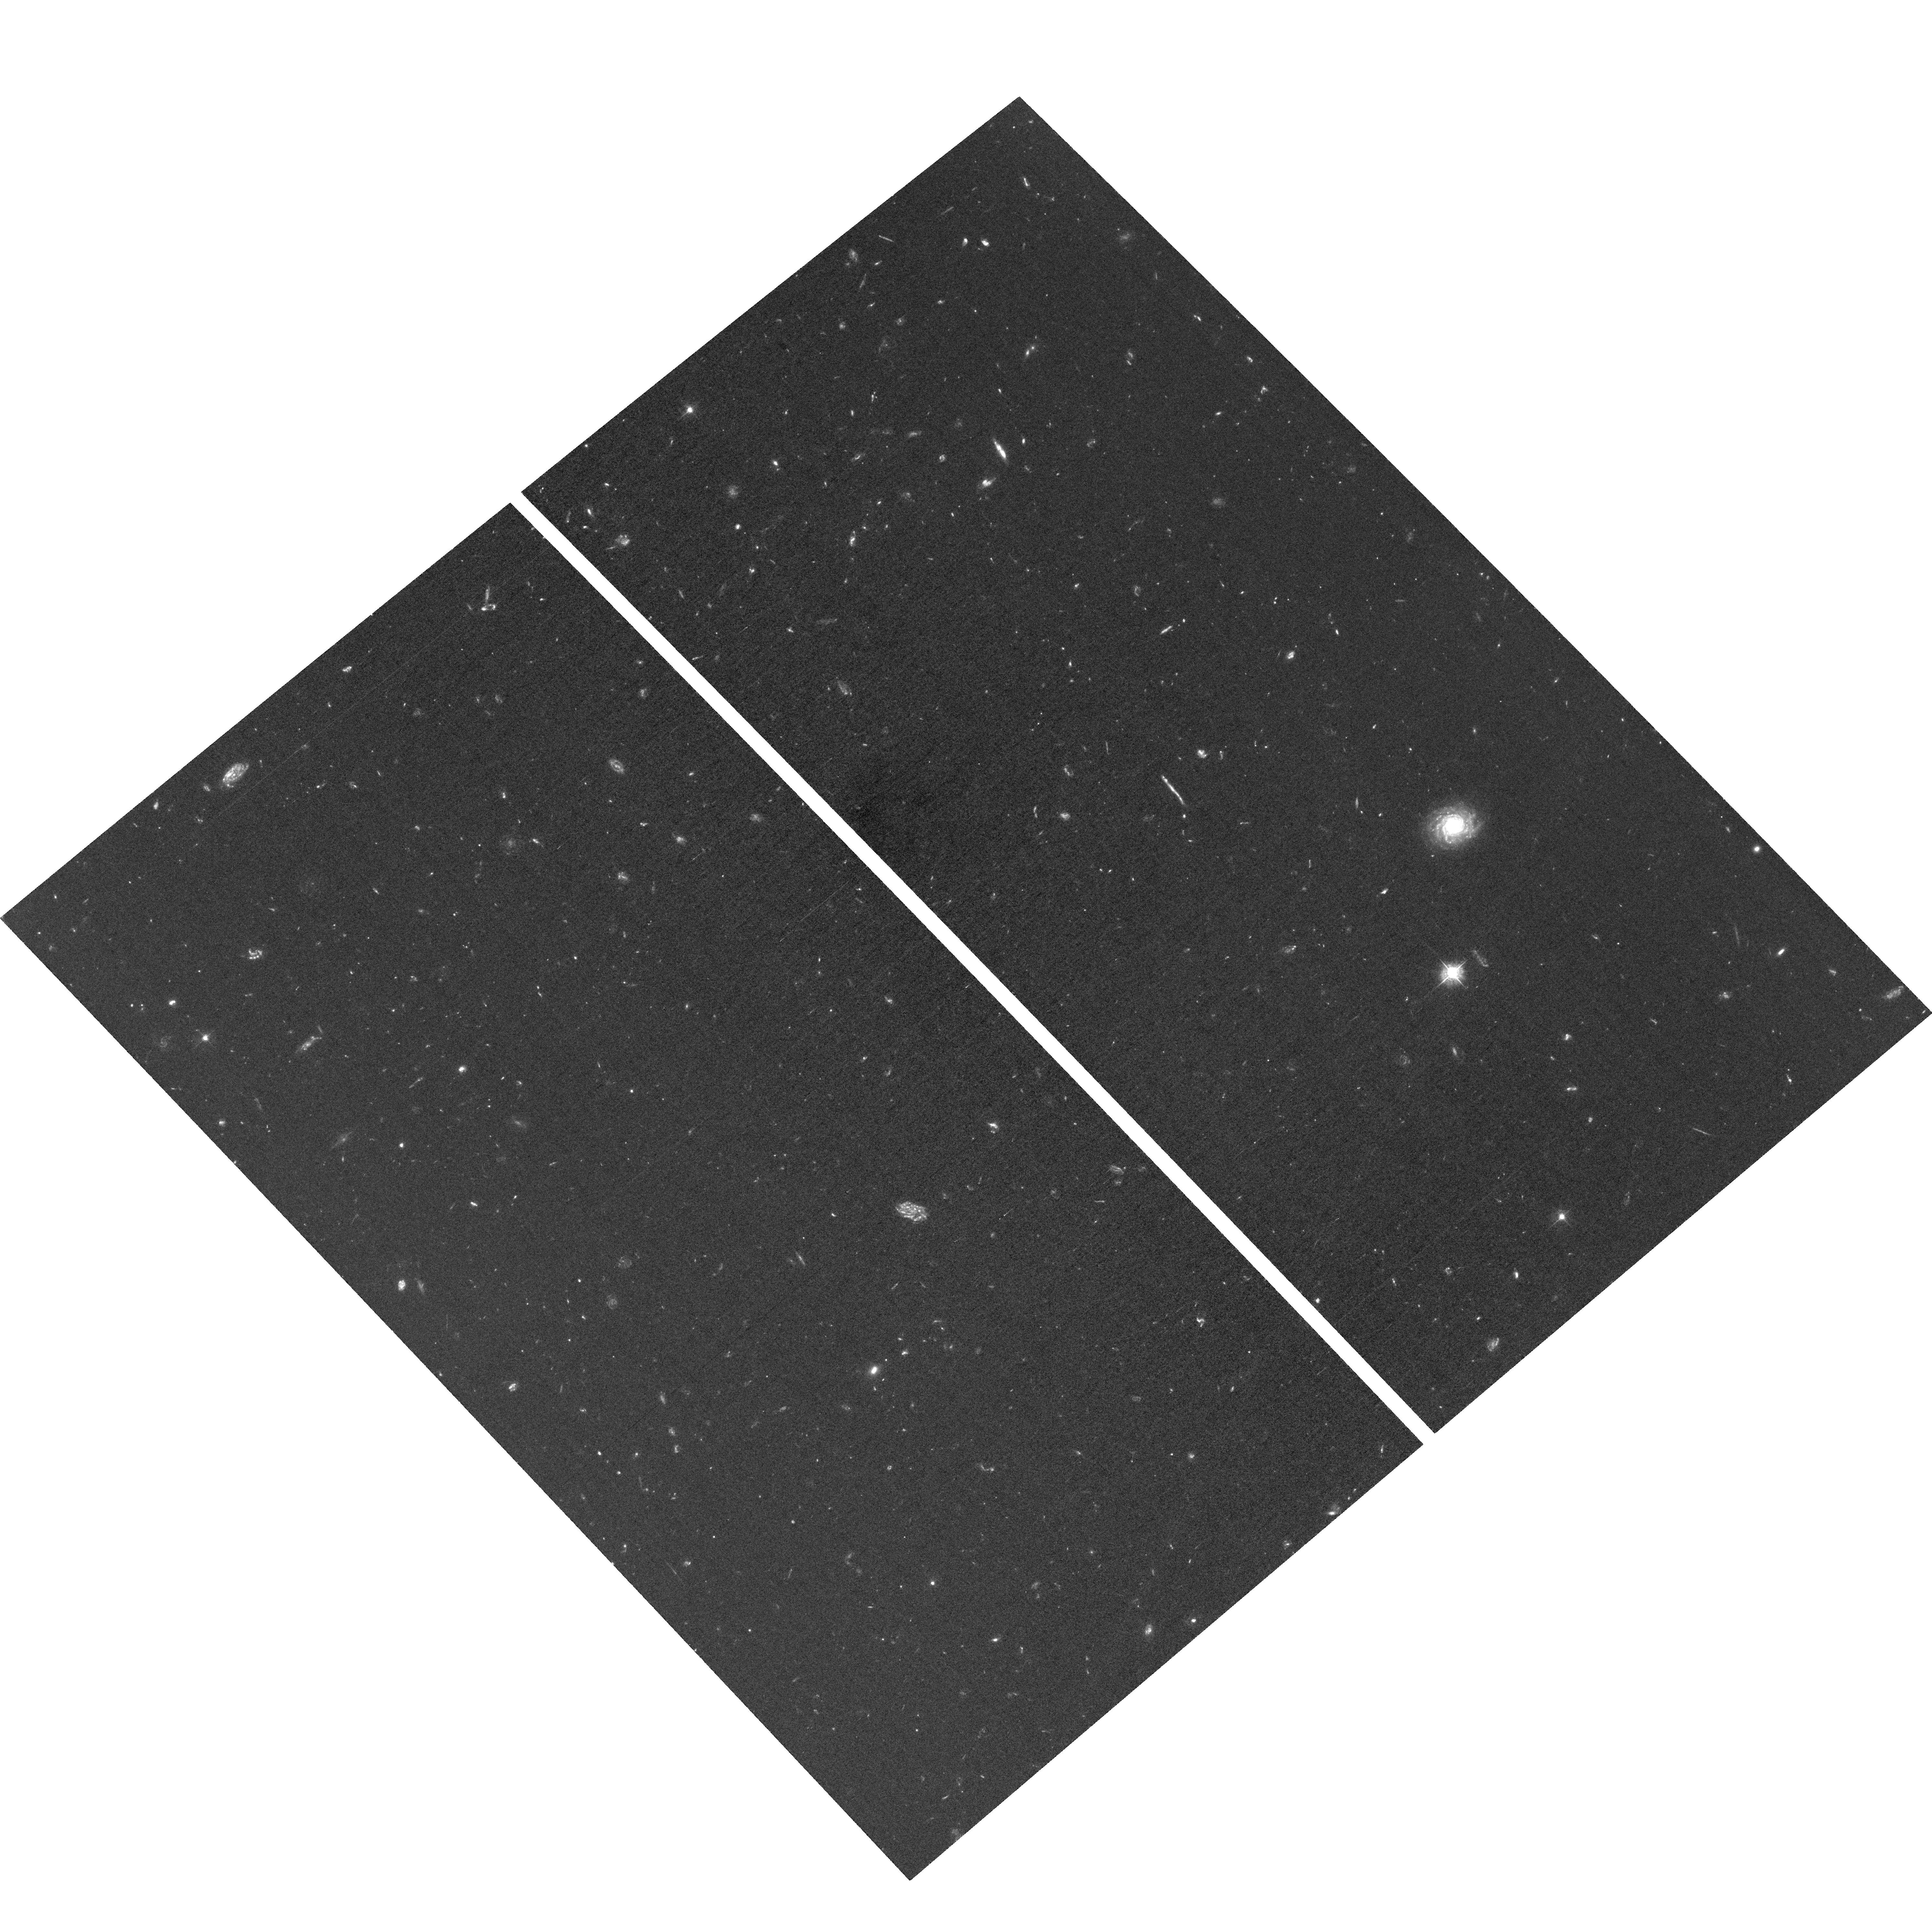
Target: field at RA 189.282°, Dec 62.162°. Instrument: ACS/WFC. Filter: F435W. Exposure: 3.7 h. Observation ID: hst_13872_23_acs_wfc_f435w_jcn623

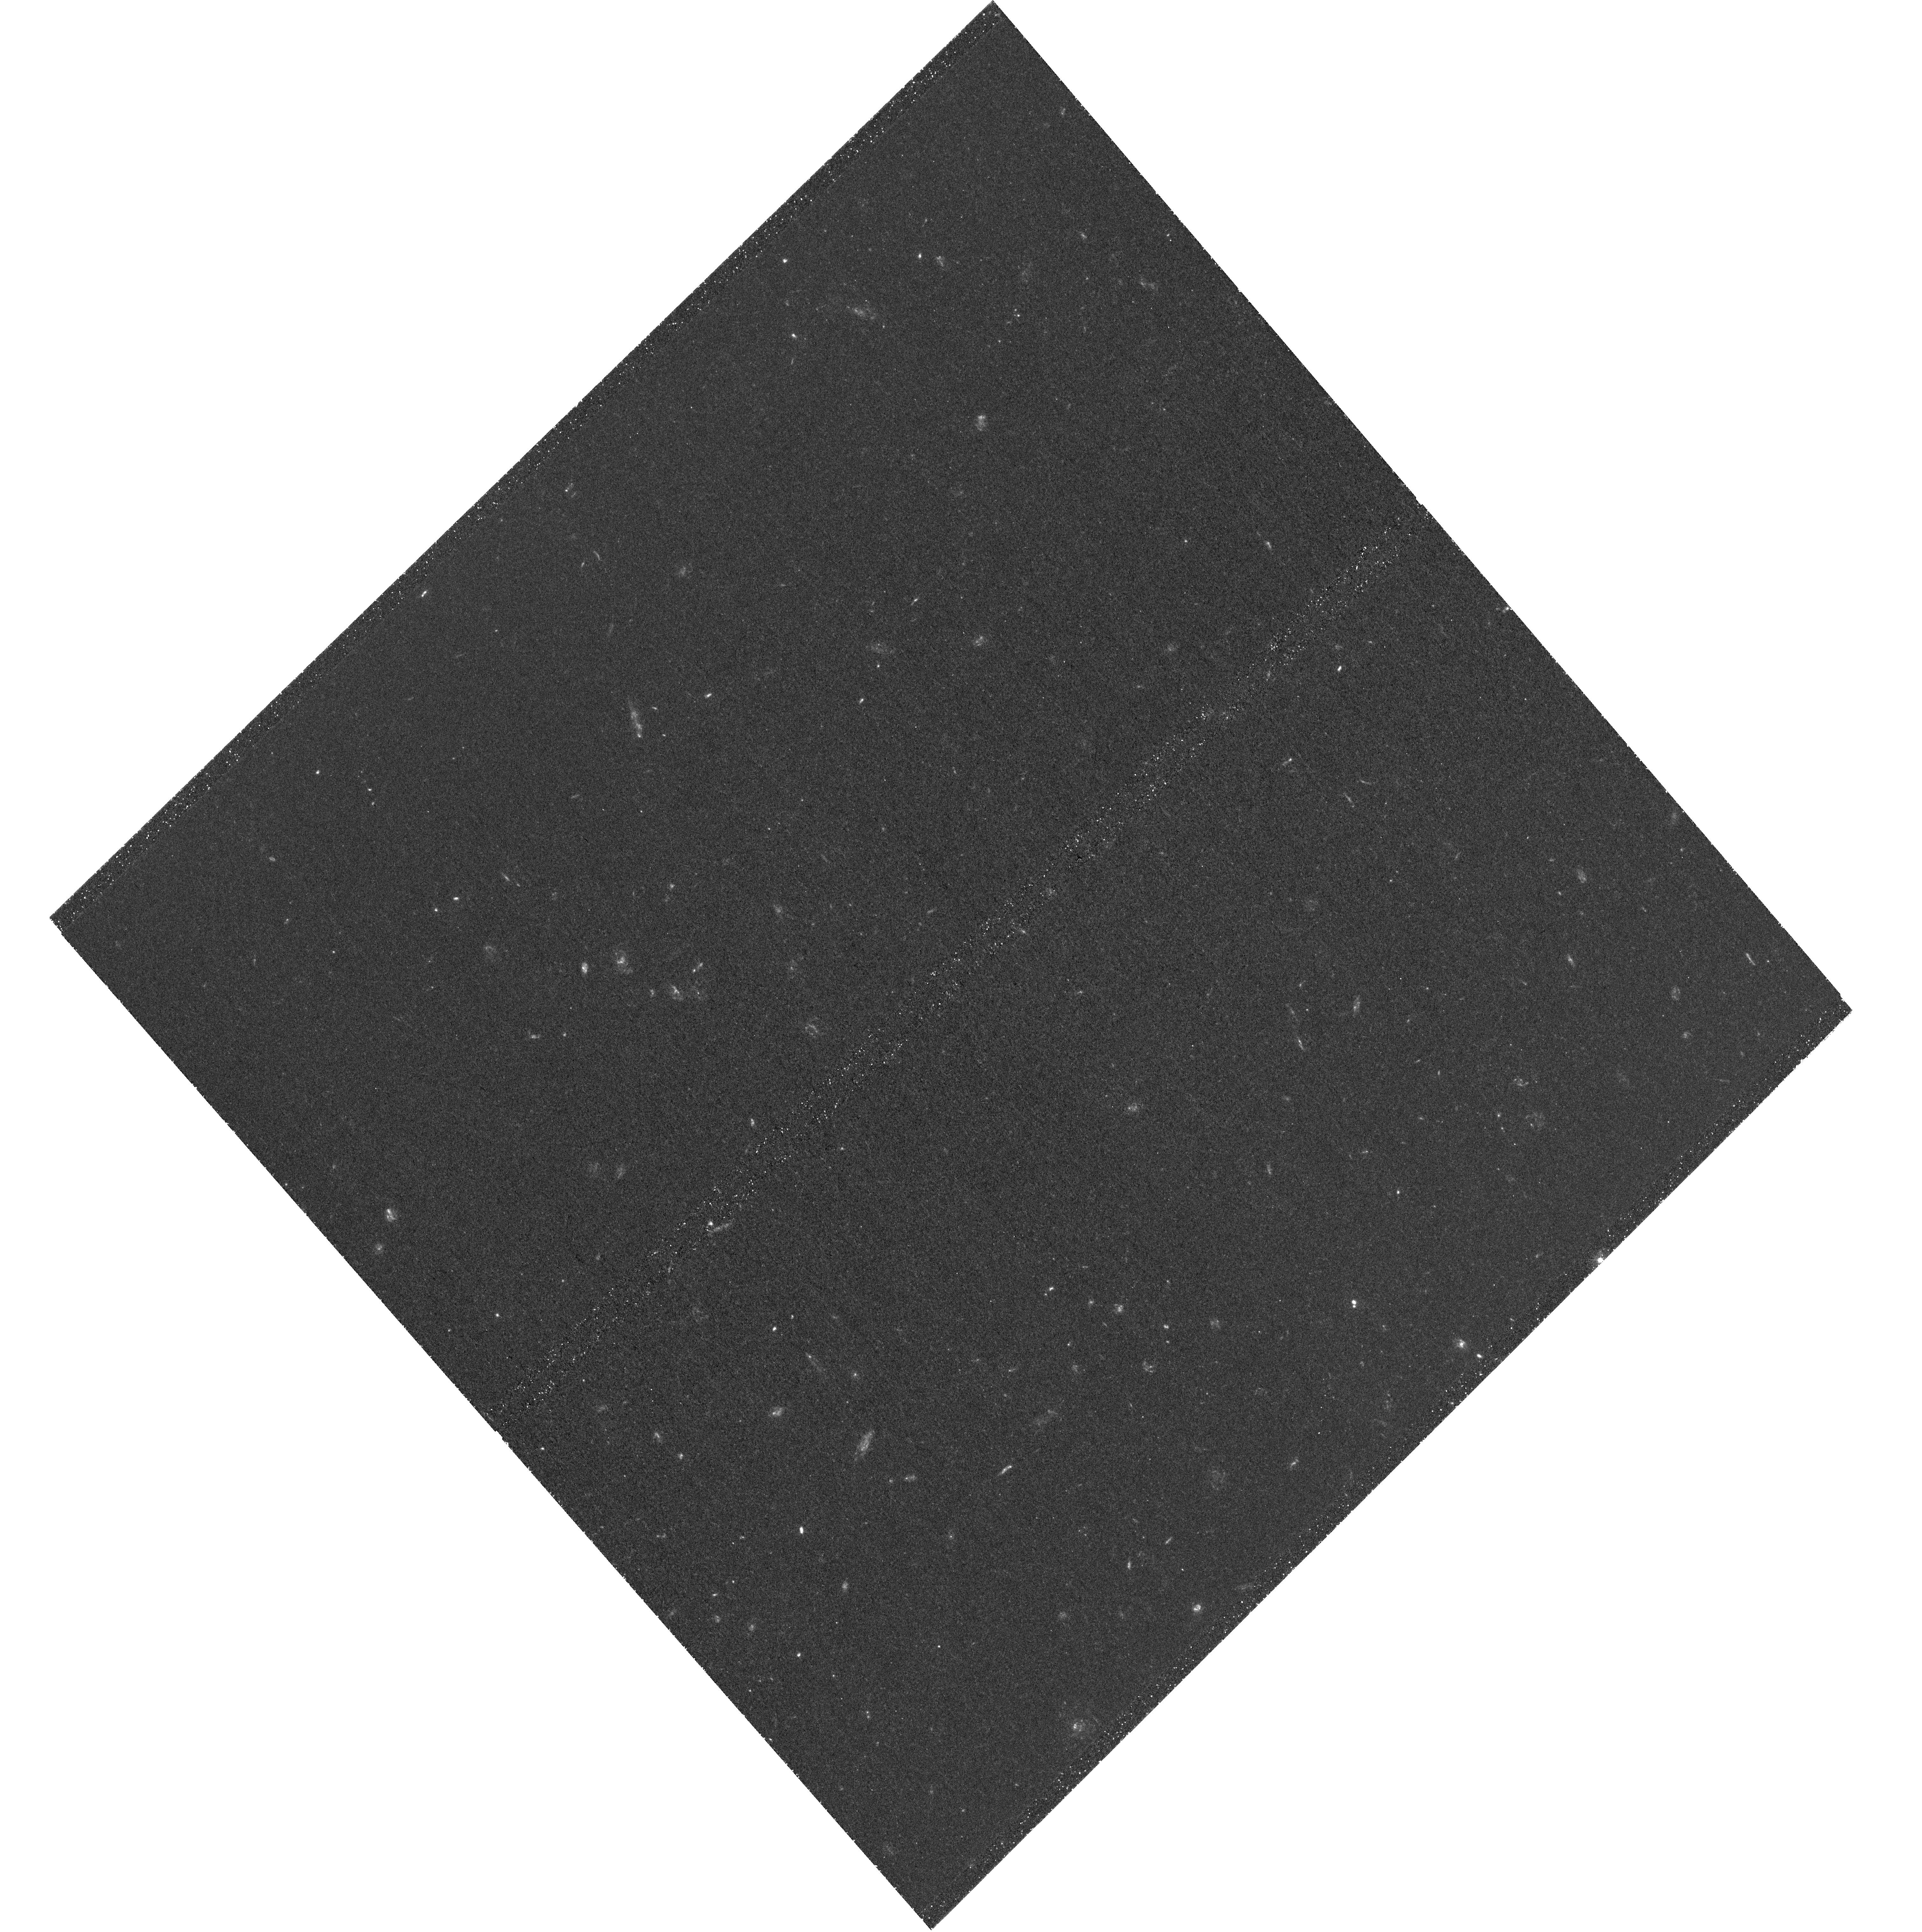
Target: UVLF-SOUTH-3. Instrument: WFC3/UVIS. Filter: F336W. Exposure: 3 h. Observation ID: hst_13872_11_wfc3_uvis_f336w_icn611

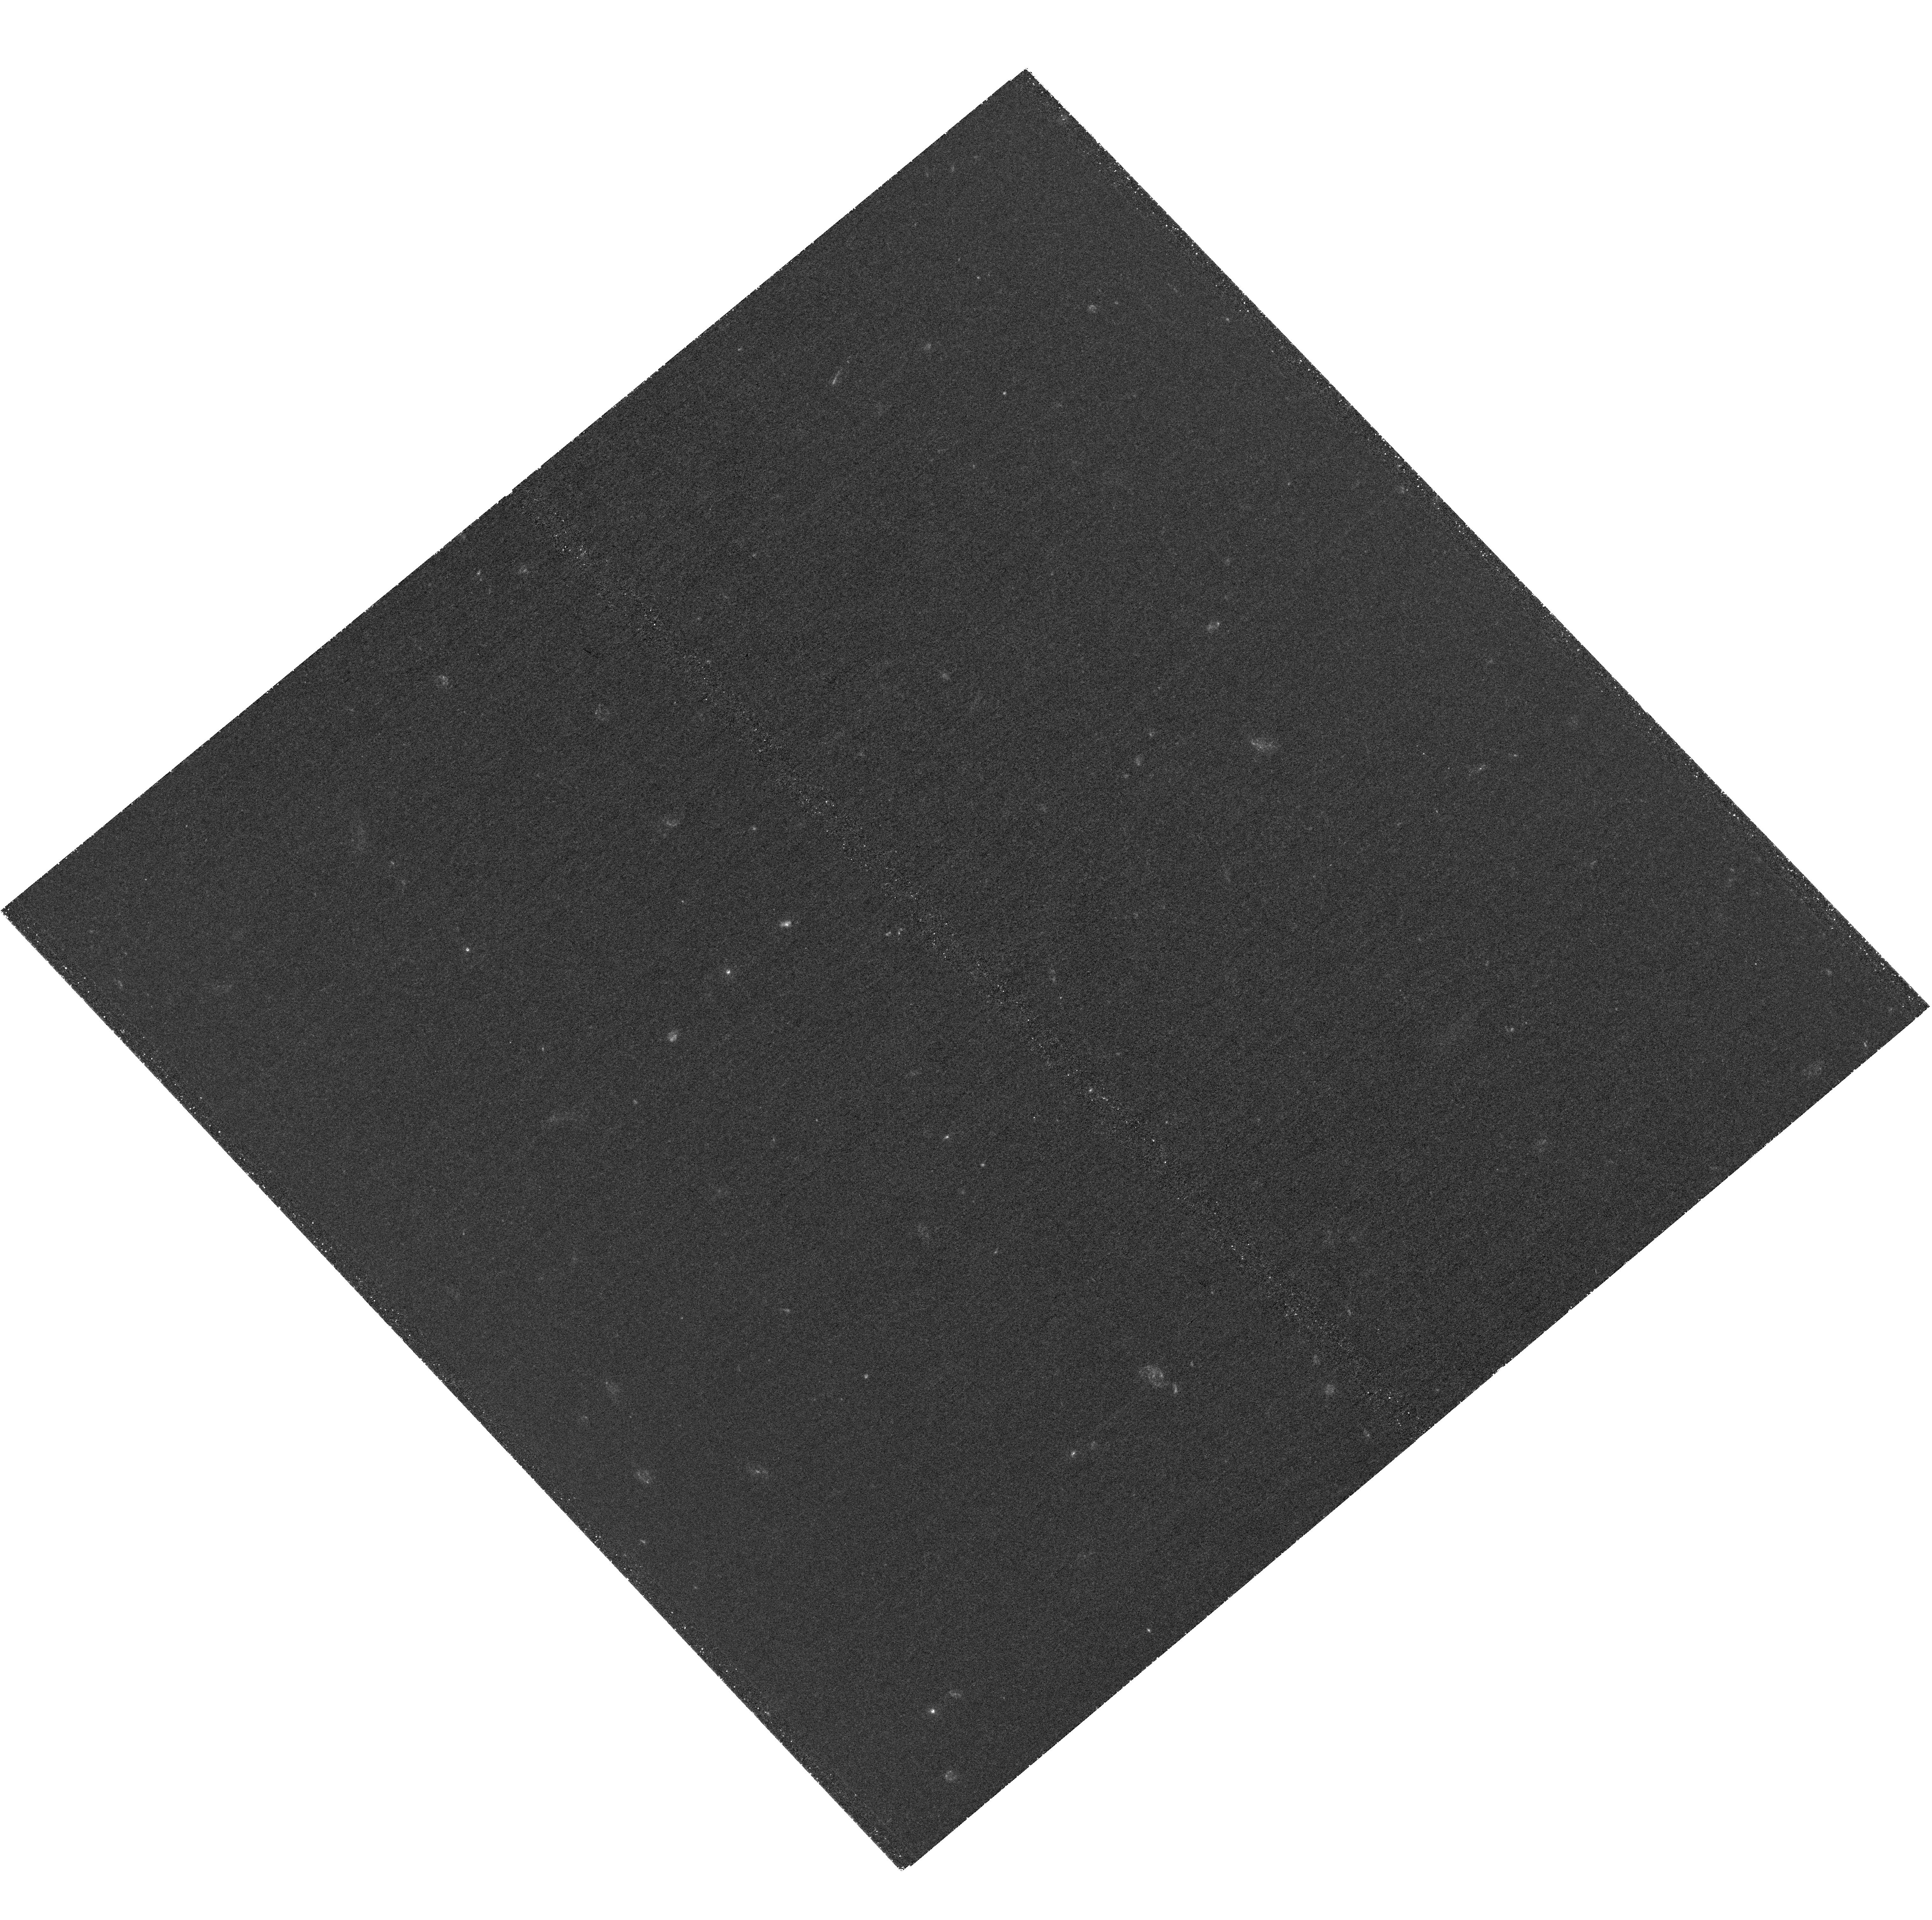
Target: UVLF-SOUTH-4. Instrument: WFC3/UVIS. Filter: F275W. Exposure: 3.8 h. Observation ID: hst_13872_14_wfc3_uvis_f275w_icn614

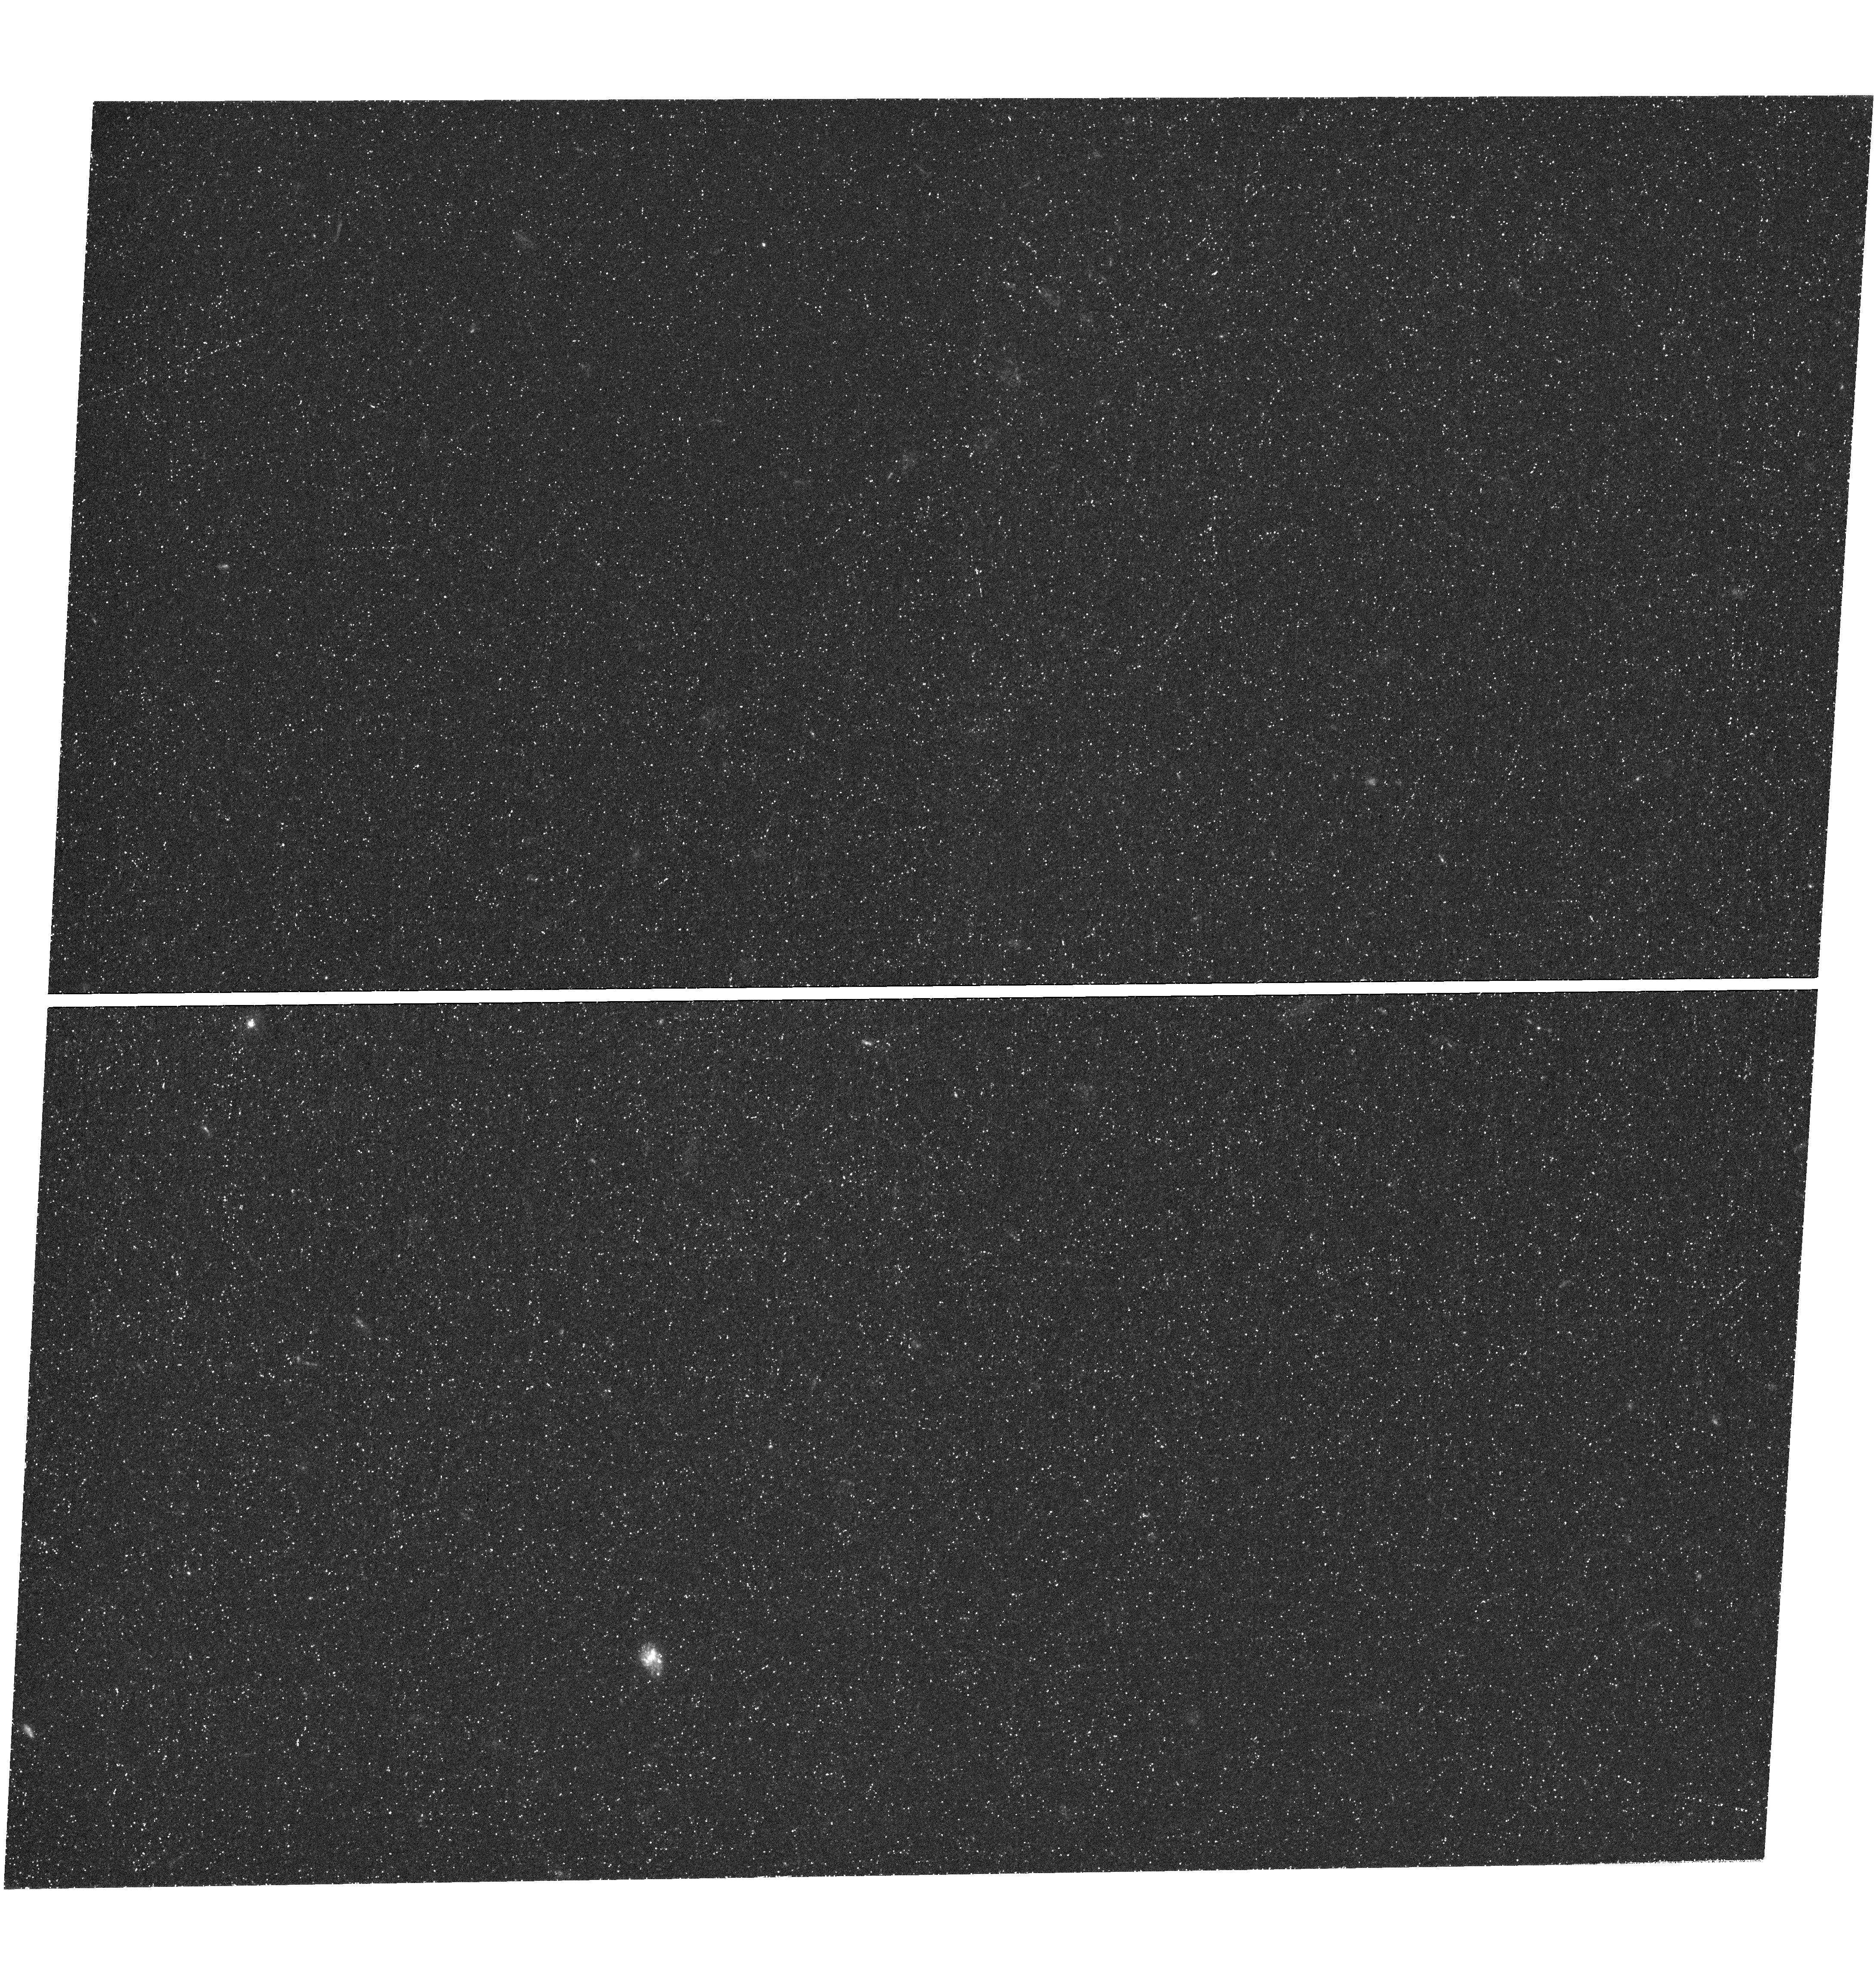
Target: UVLF-NORTH-3. Instrument: WFC3/UVIS. Filter: F336W. Exposure: 1.4 h. Observation ID: hst_13872_25_wfc3_uvis_f336w_icn625

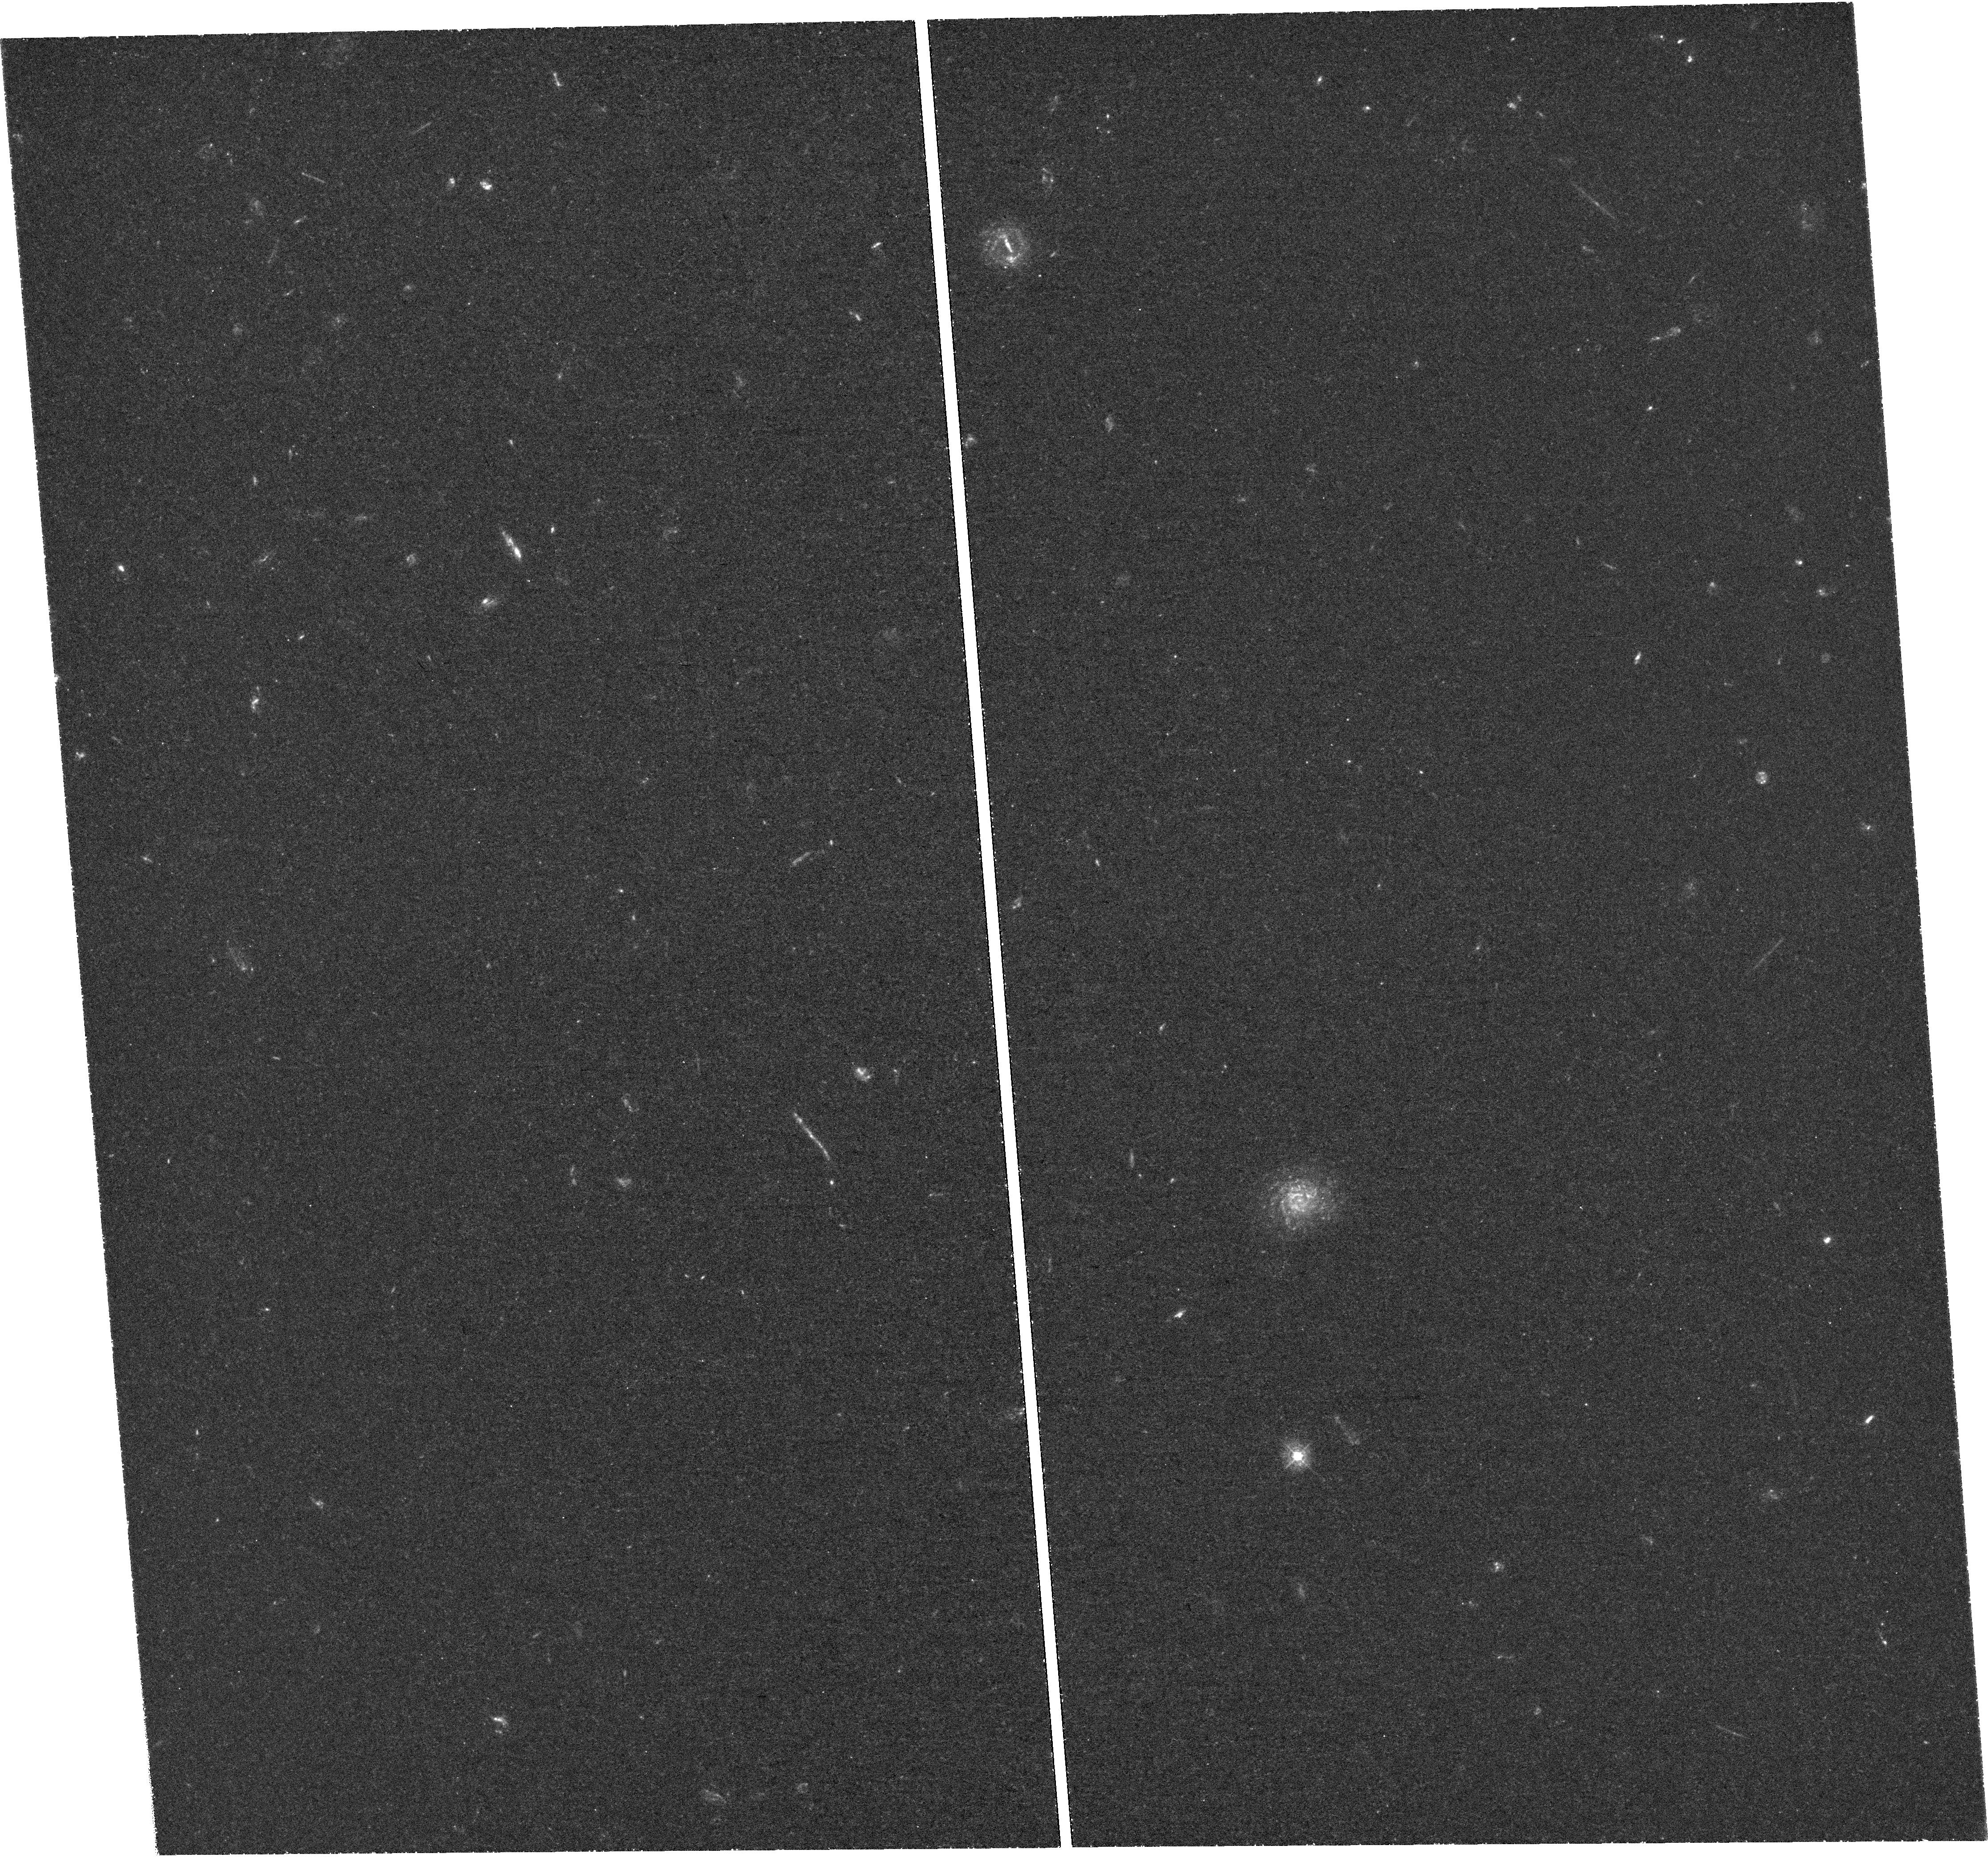
Target: UVLF-NORTH-8. Instrument: WFC3/UVIS. Filter: F336W. Exposure: 2.7 h. Observation ID: hst_13872_54_wfc3_uvis_f336w_icn654

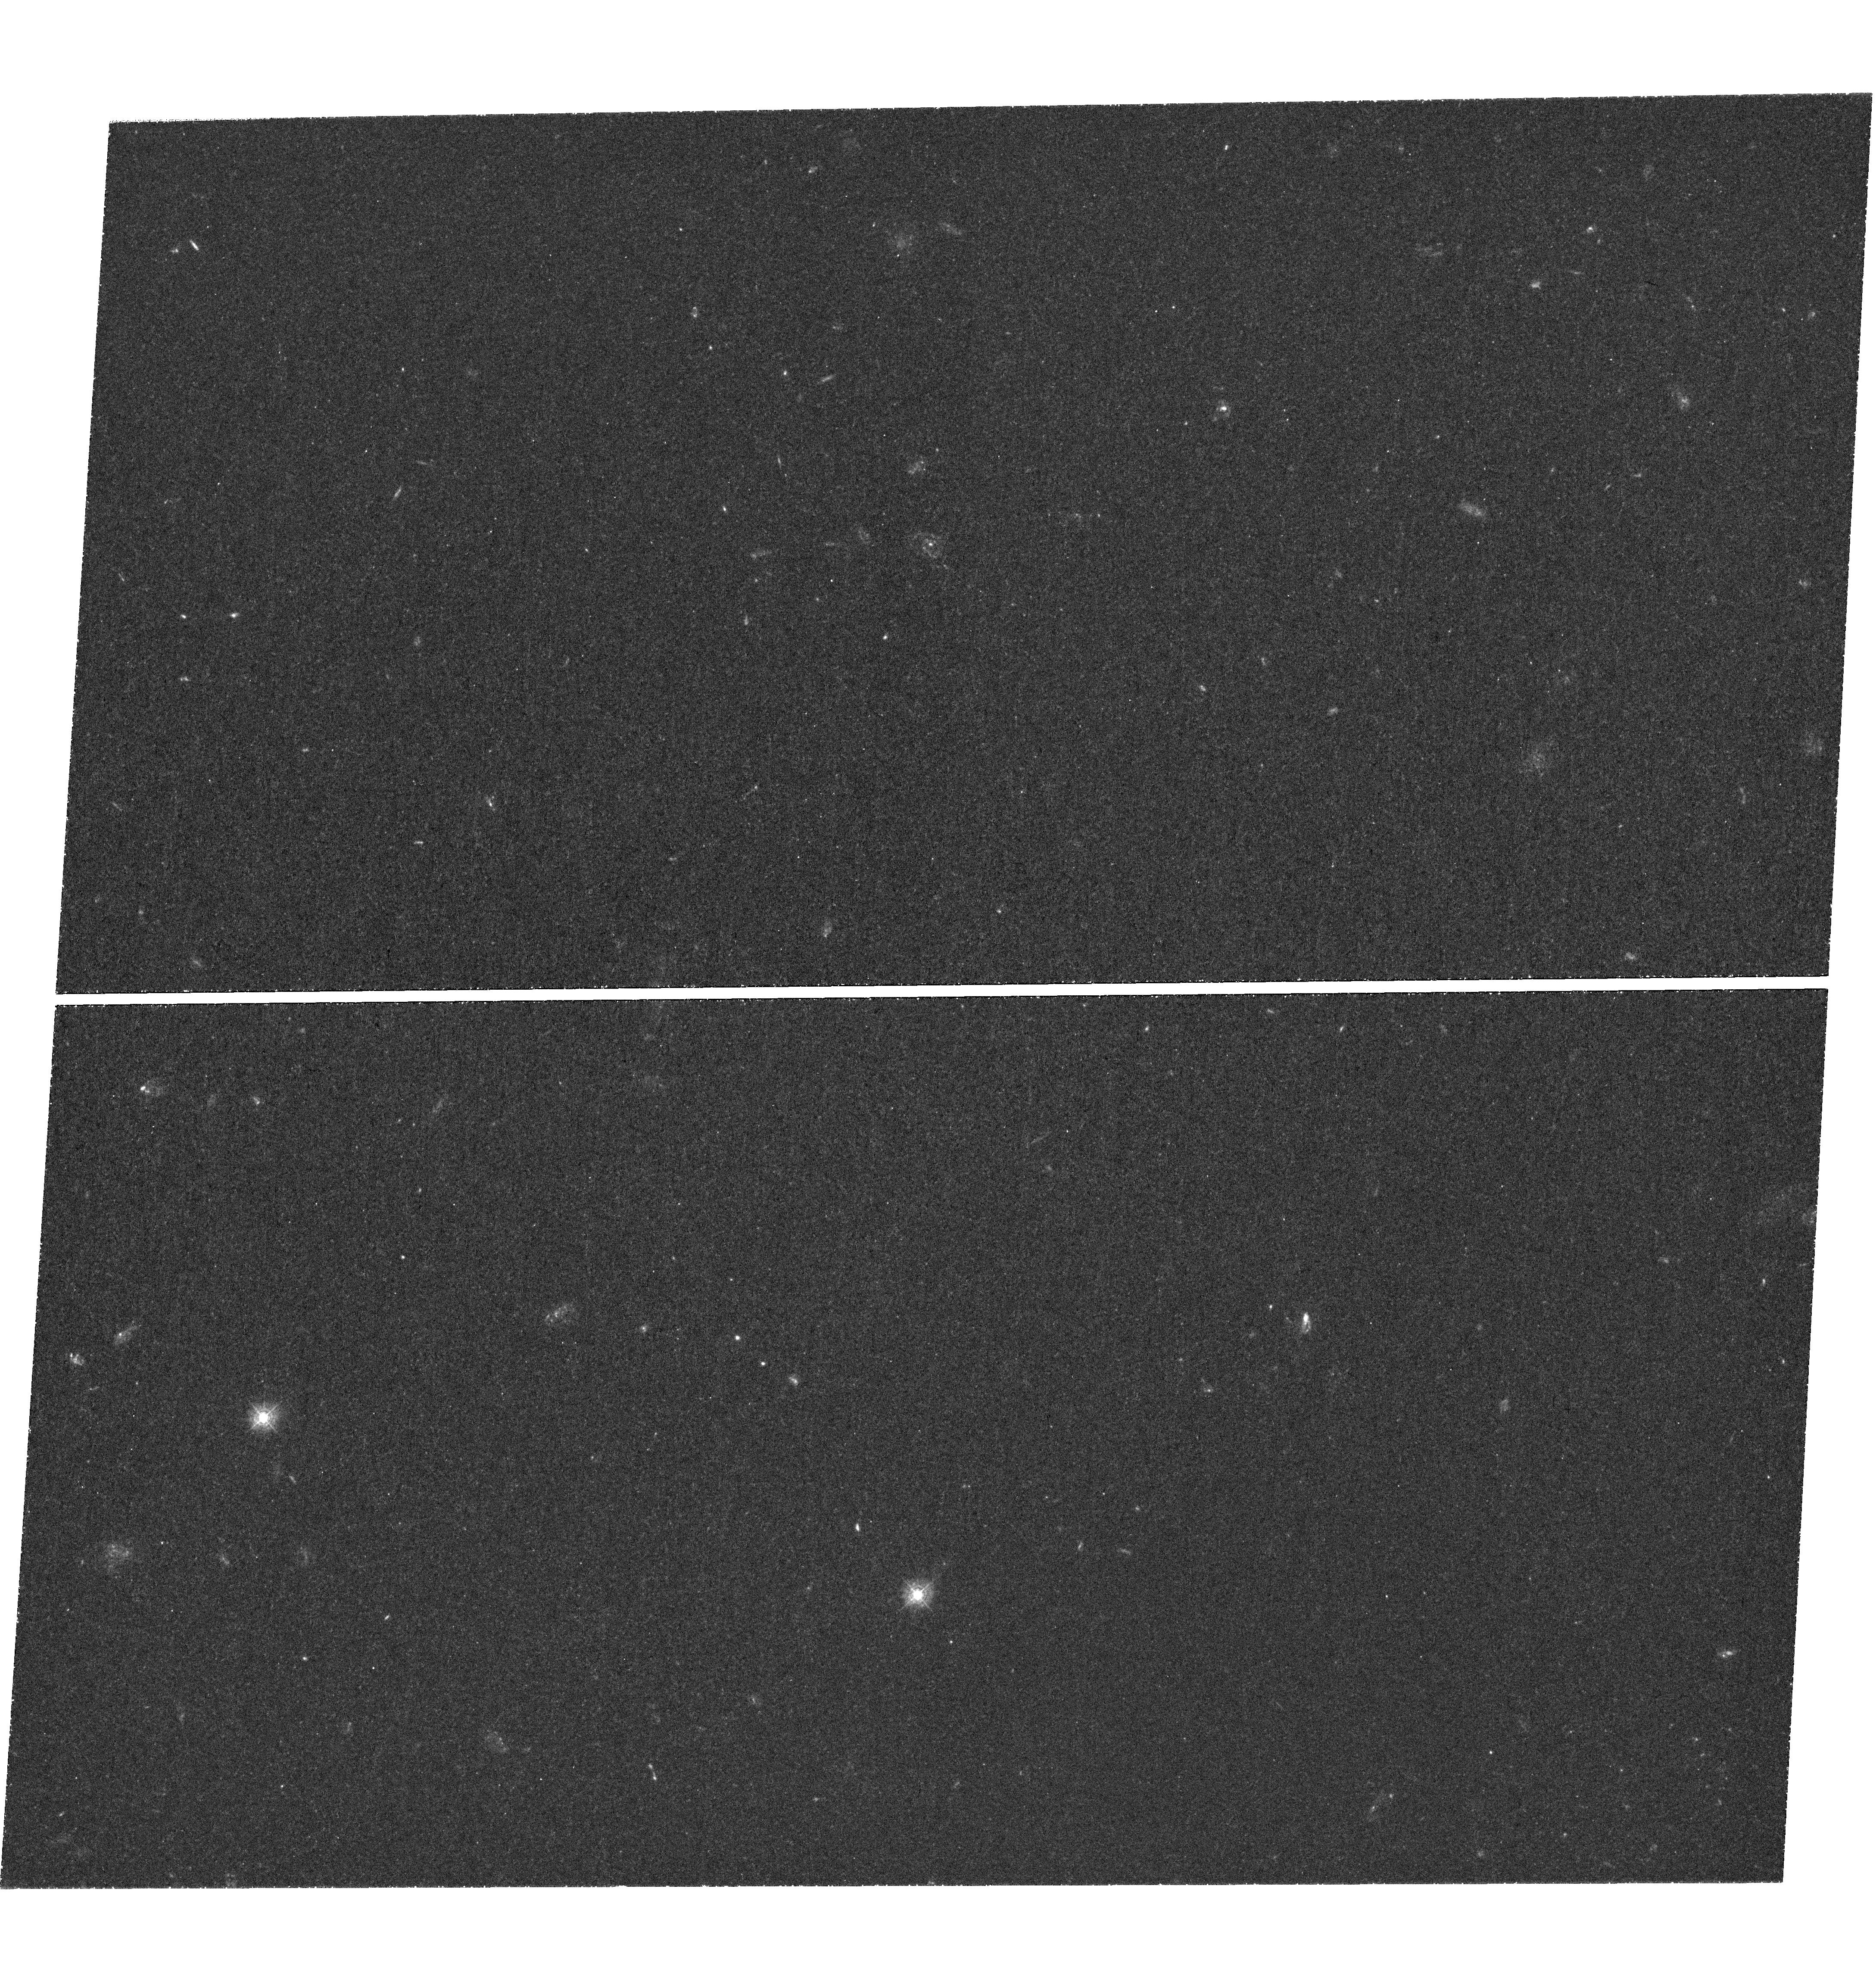
Target: UVLF-NORTH-1. Instrument: WFC3/UVIS. Filter: F336W. Exposure: 2.7 h. Observation ID: hst_13872_38_wfc3_uvis_f336w_icn638

The GOODS UV Legacy Fields: A Full Census of Faint Star-Forming Galaxies at z~0.5-2 (PI: Oesch, Pascal)

Deep HST imaging has shown that the overall star formation density and UV light density at z>3 is dominated by faint, blue galaxies. Remarkably, very little is known about the equivalent galaxy population at lower redshifts. Understanding how these galaxies evolve across the epoch of peak cosmic star-formation is key to a complete picture of galaxy evolution. While we and others have been making every effort to use existing UV imaging data, a large fraction of the prior data were taken without post-flash and are not photometric. We now propose to obtain a robust legacy dataset for a complete census of faint star-forming galaxies at z~0.5-2, akin to what is achieved at z>3, using the unique capabilities of the WFC3/UVIS camera to obtain very deep UV imaging to 27.5-28.0 mag over the CANDELS Deep fields in GOODS North and South. We directly sample the FUV at z>~0.5 and we make these prime legacy fields for JWST with unique and essential UV/blue HST coverage. Together with the exquisite ancillary multi-wavelength data at high spatial resolution from ACS and WFC3/IR our program will result in accurate photometric redshifts for very faint sources and will enable a wealth of research by the community. This includes tracing the evolution of the FUV luminosity function over the peak of the star formation rate density from z~3 down to z~0.5, measuring the physical properties of sub-L* galaxies, and characterizing resolved stellar populations to decipher the build-up of the Hubble sequence from sub-galactic clumps. The lack of a future UV space telescope makes the acquisition of such legacy data imperative for the JWST era and beyond.